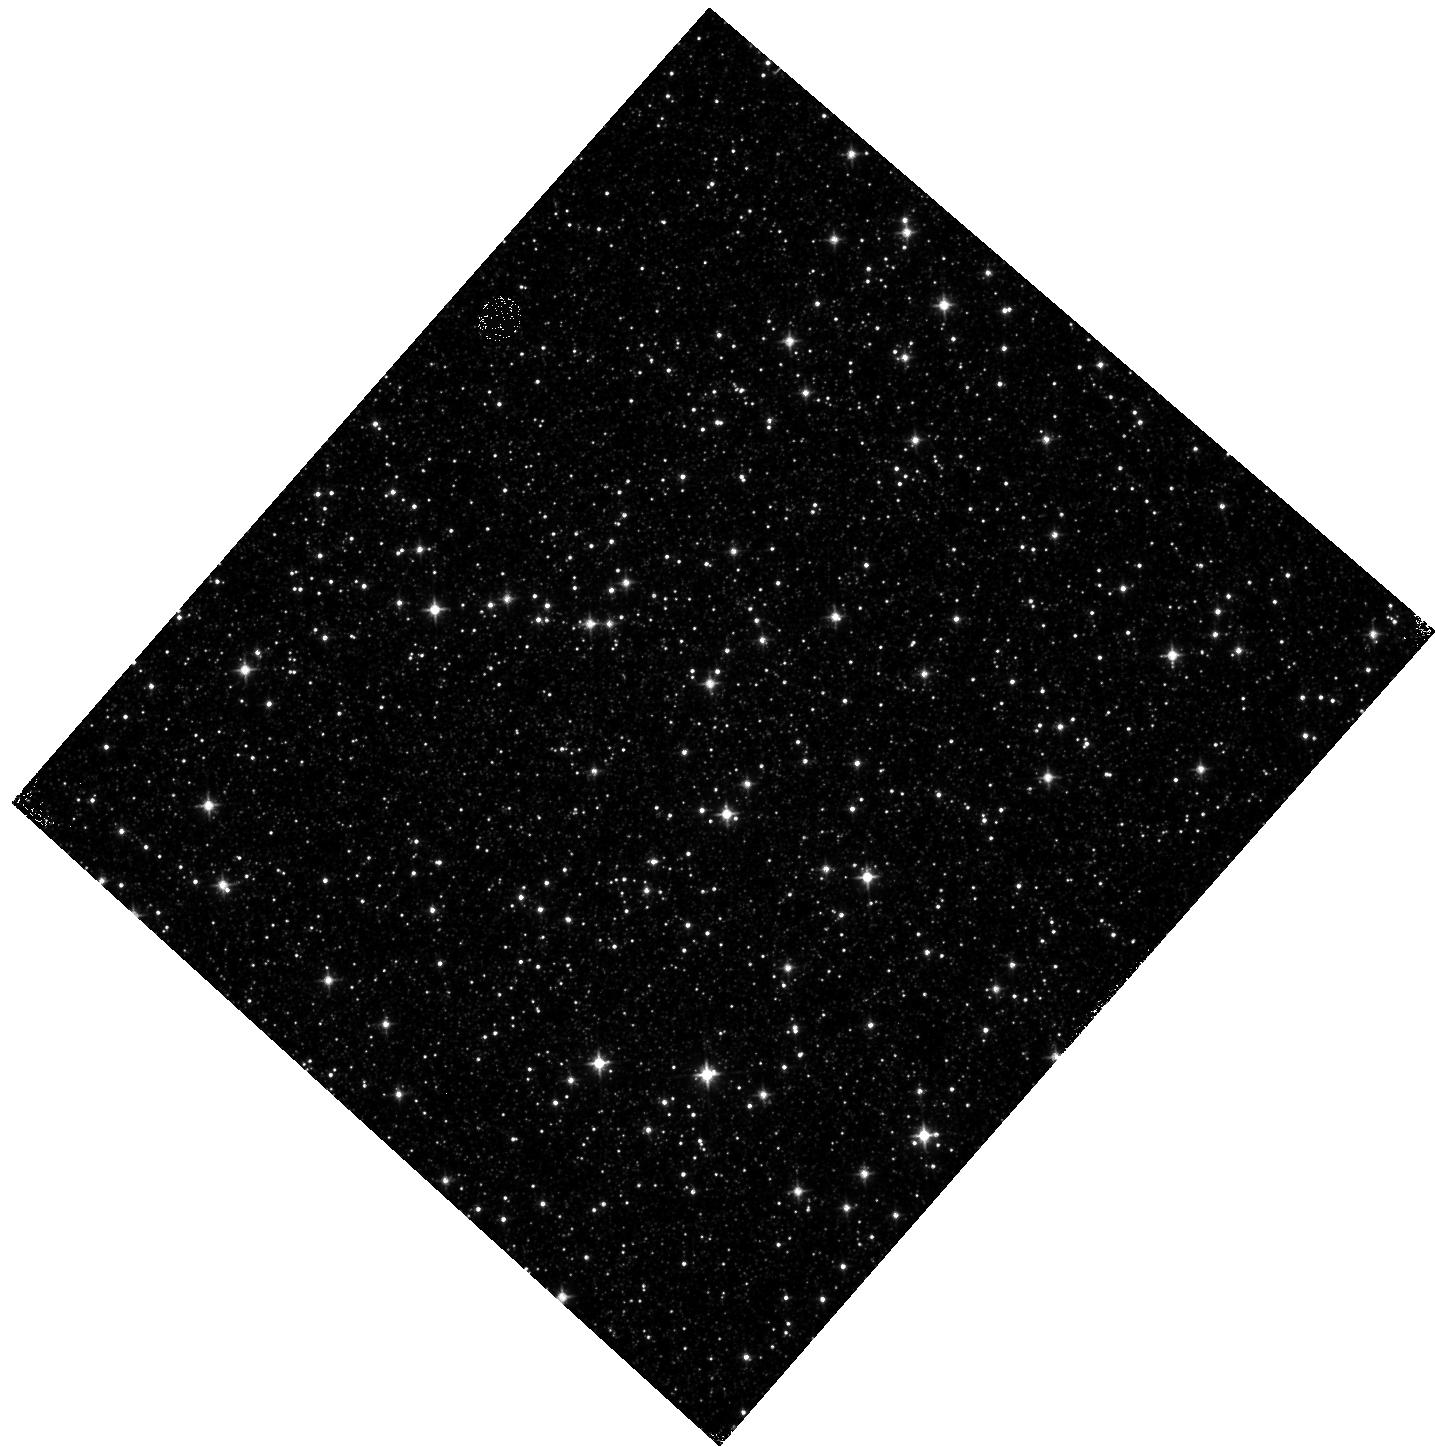
Target: OMEGACEN-1. Instrument: WFC3/IR. Filter: F110W. Exposure: 5 min. Observation ID: hst_14015_03_wfc3_ir_f110w_icrq03

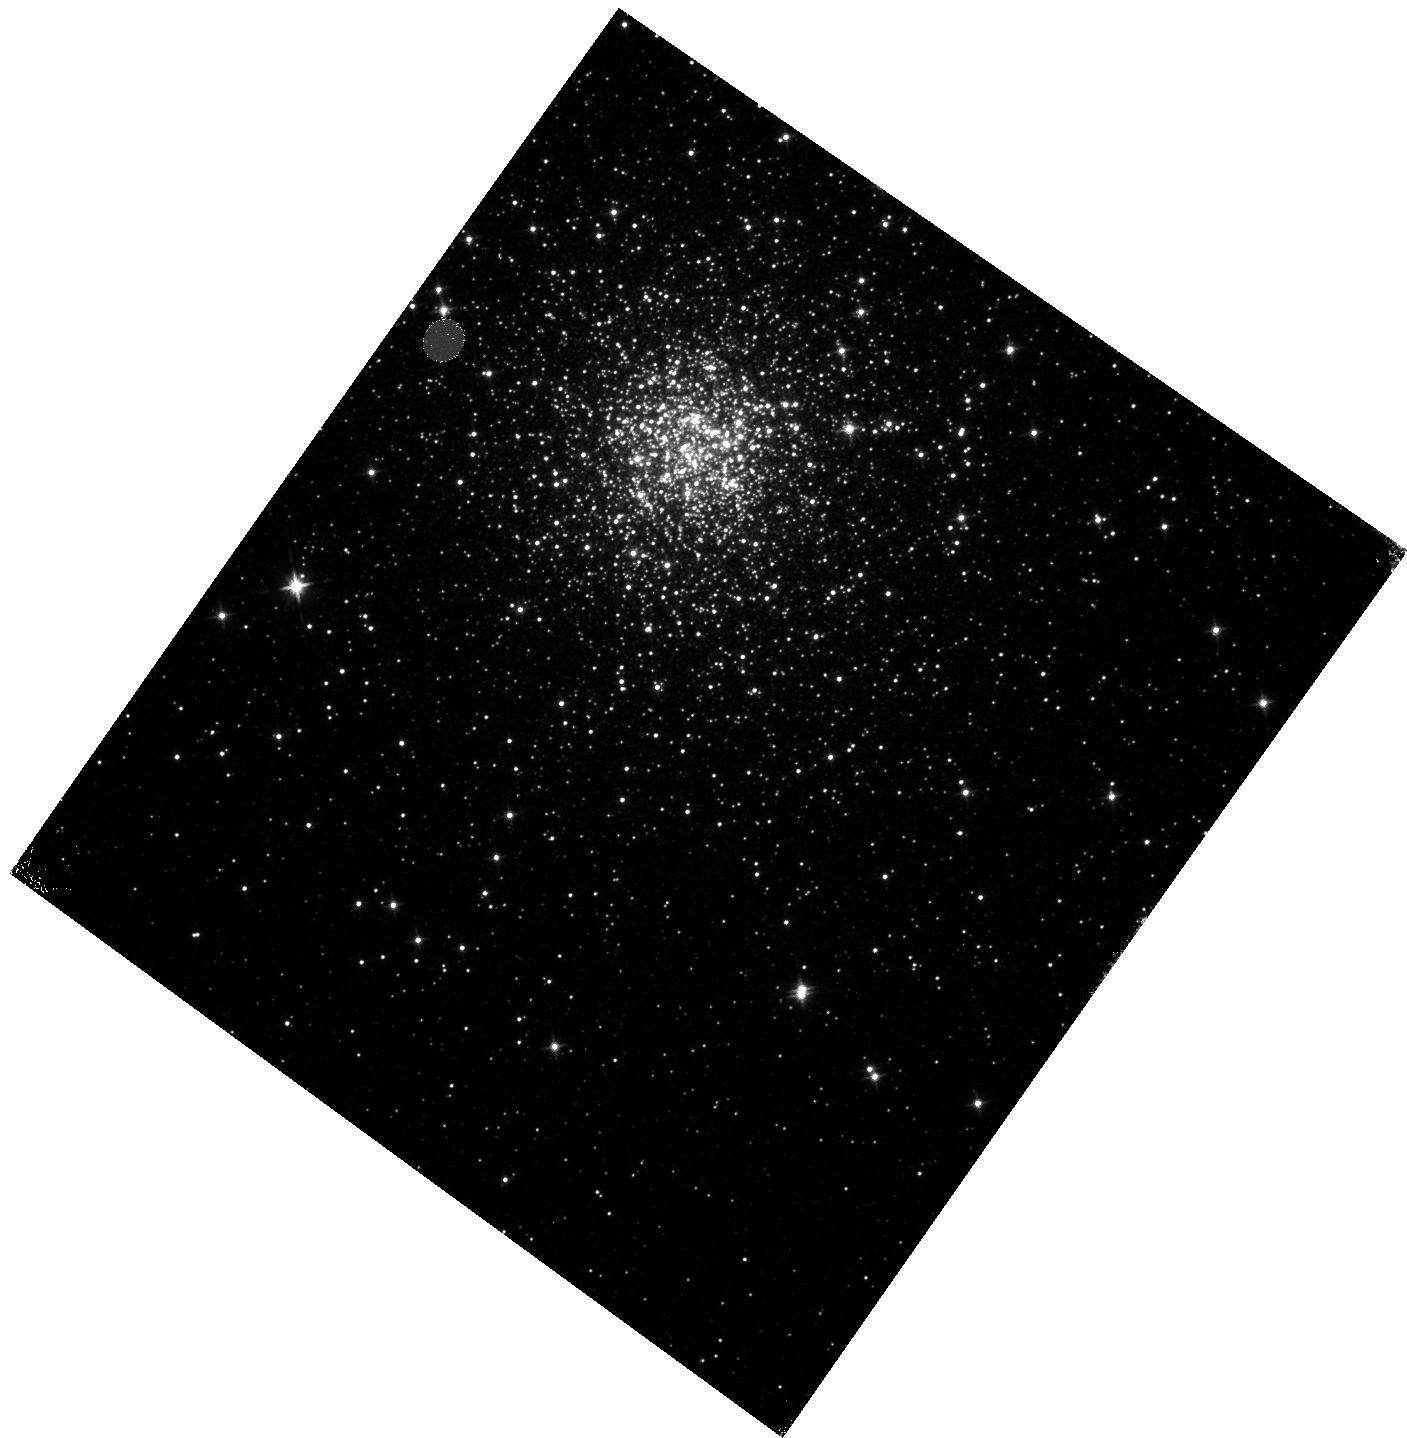
Target: TERZAN5-OFFSET. Instrument: WFC3/IR. Filter: F125W. Exposure: 13 min. Observation ID: hst_14015_11_wfc3_ir_f125w_icrq11

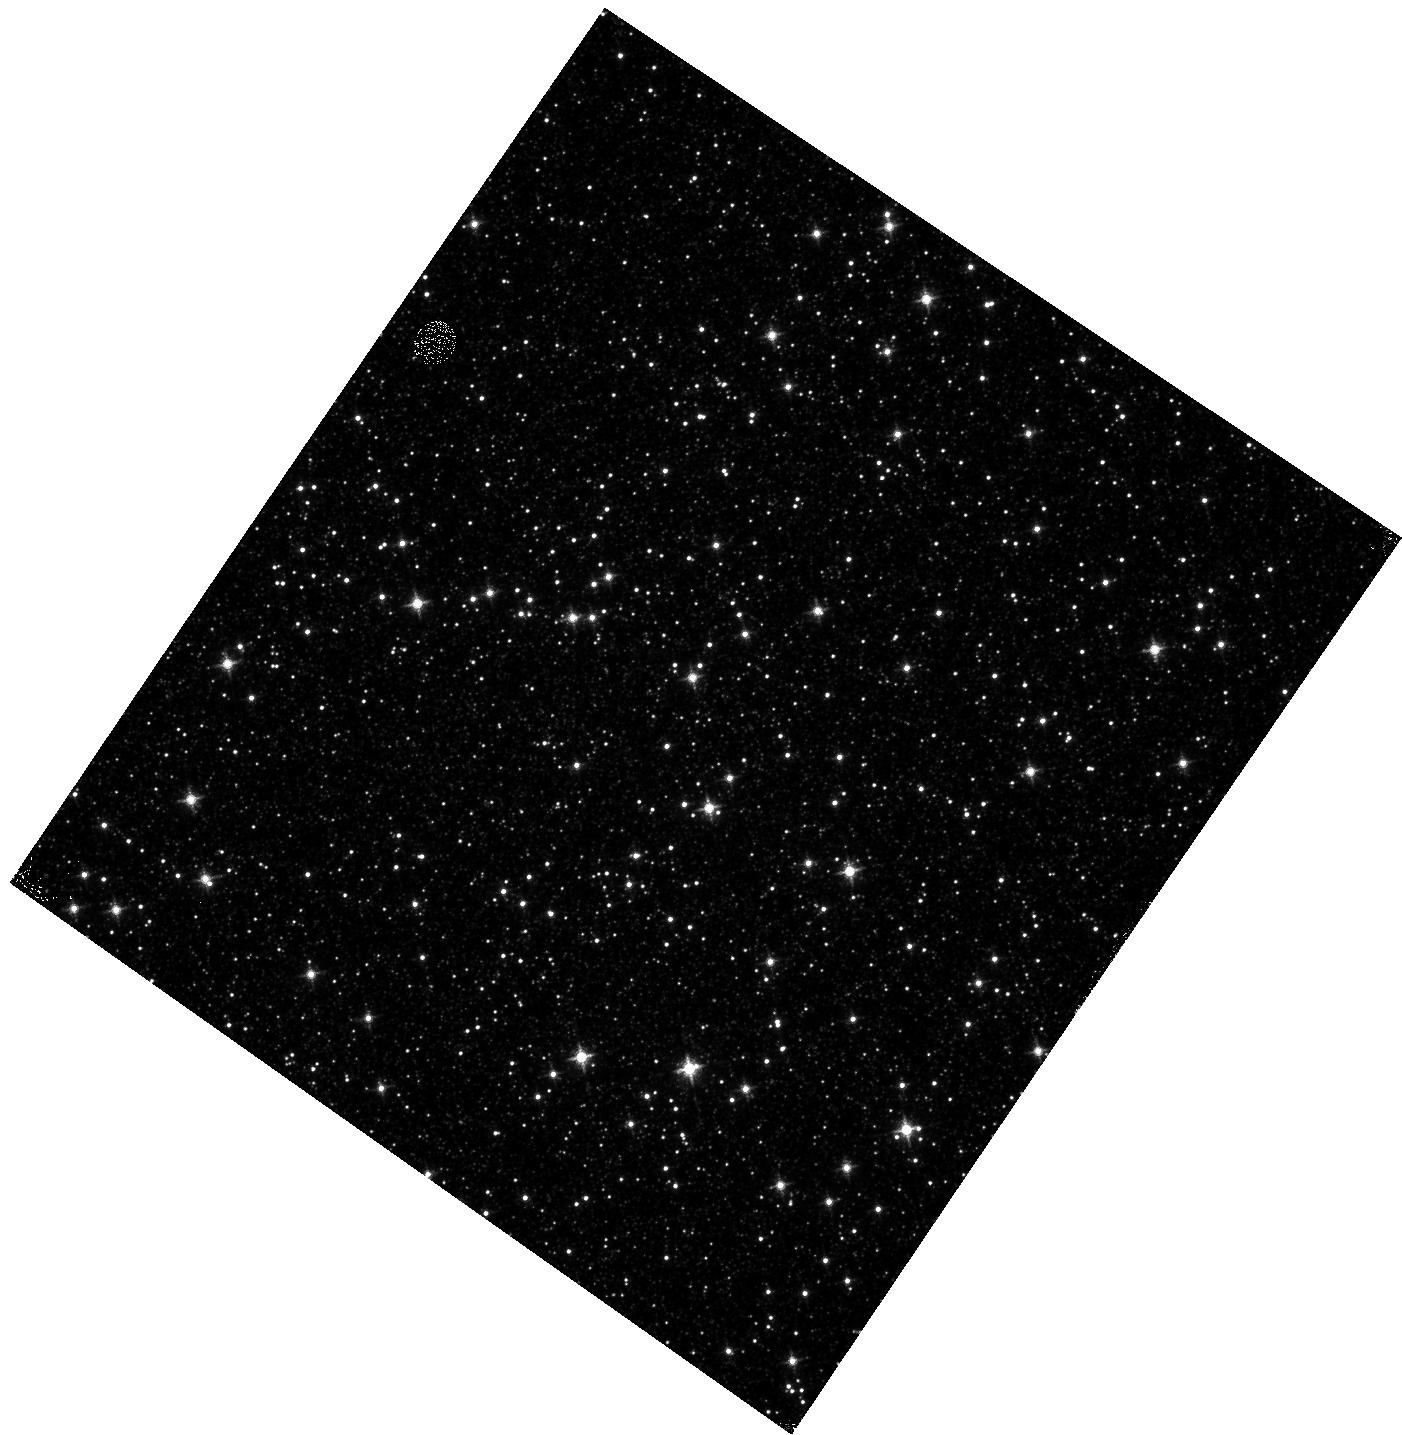
Target: OMEGACEN-1. Instrument: WFC3/IR. Filter: F126N. Exposure: 7 min. Observation ID: hst_14015_04_wfc3_ir_f126n_icrq04

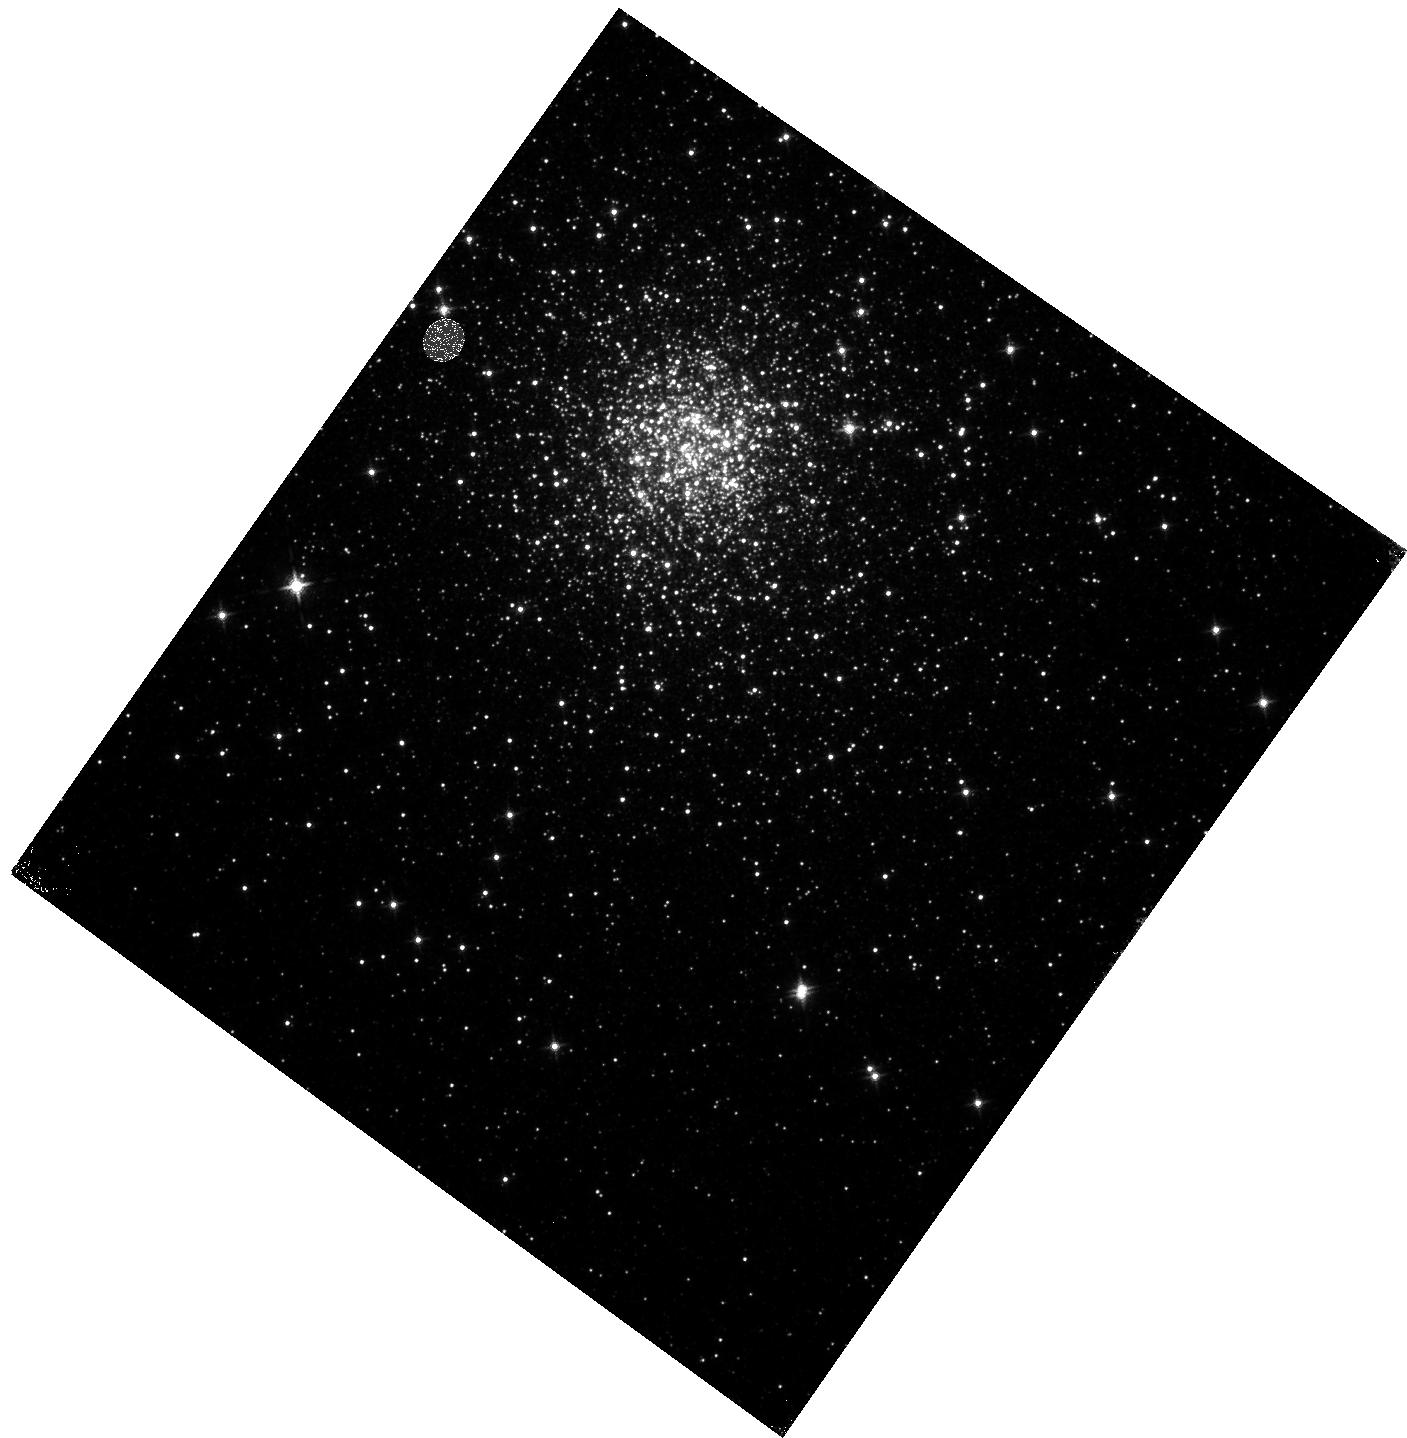
Target: TERZAN5-OFFSET. Instrument: WFC3/IR. Filter: F127M. Exposure: 23 min. Observation ID: hst_14015_12_wfc3_ir_f127m_icrq12

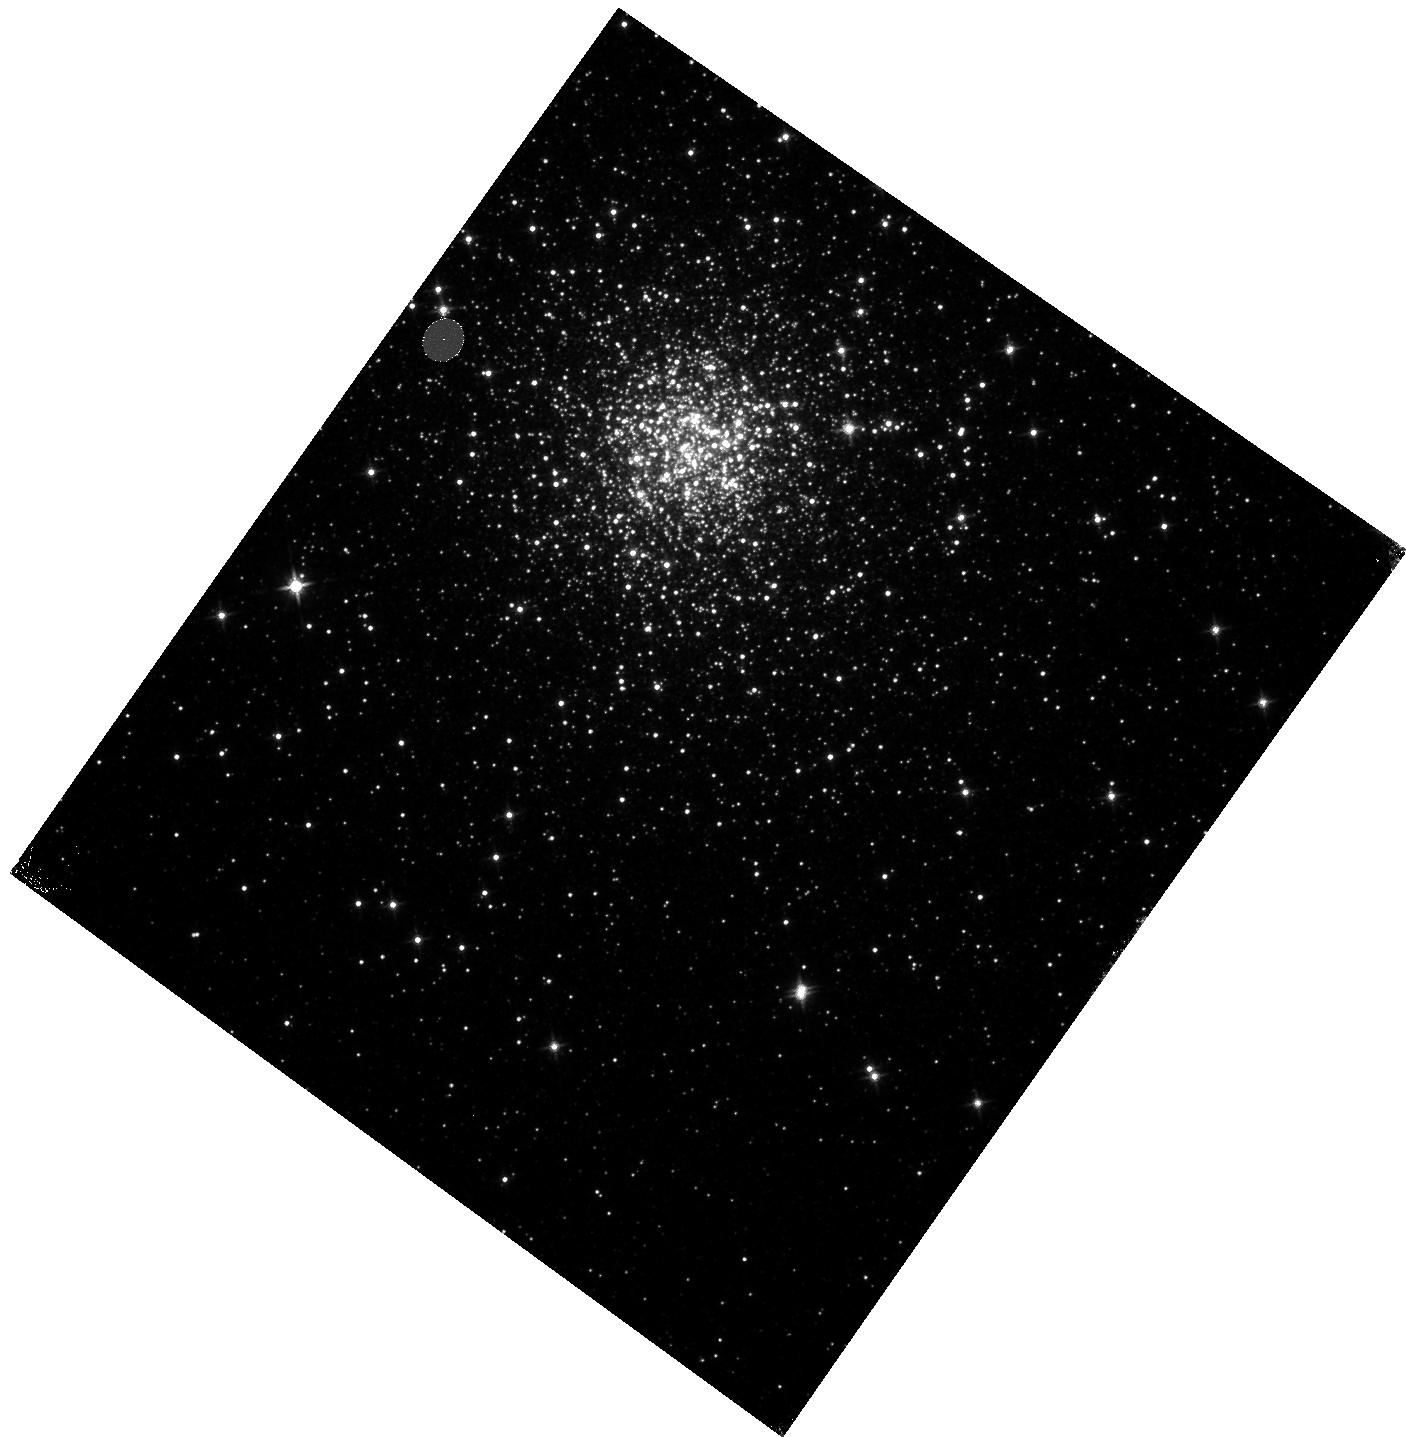
Target: TERZAN5-OFFSET. Instrument: WFC3/IR. Filter: F140W. Exposure: 3 min. Observation ID: hst_14015_10_wfc3_ir_f140w_icrq10

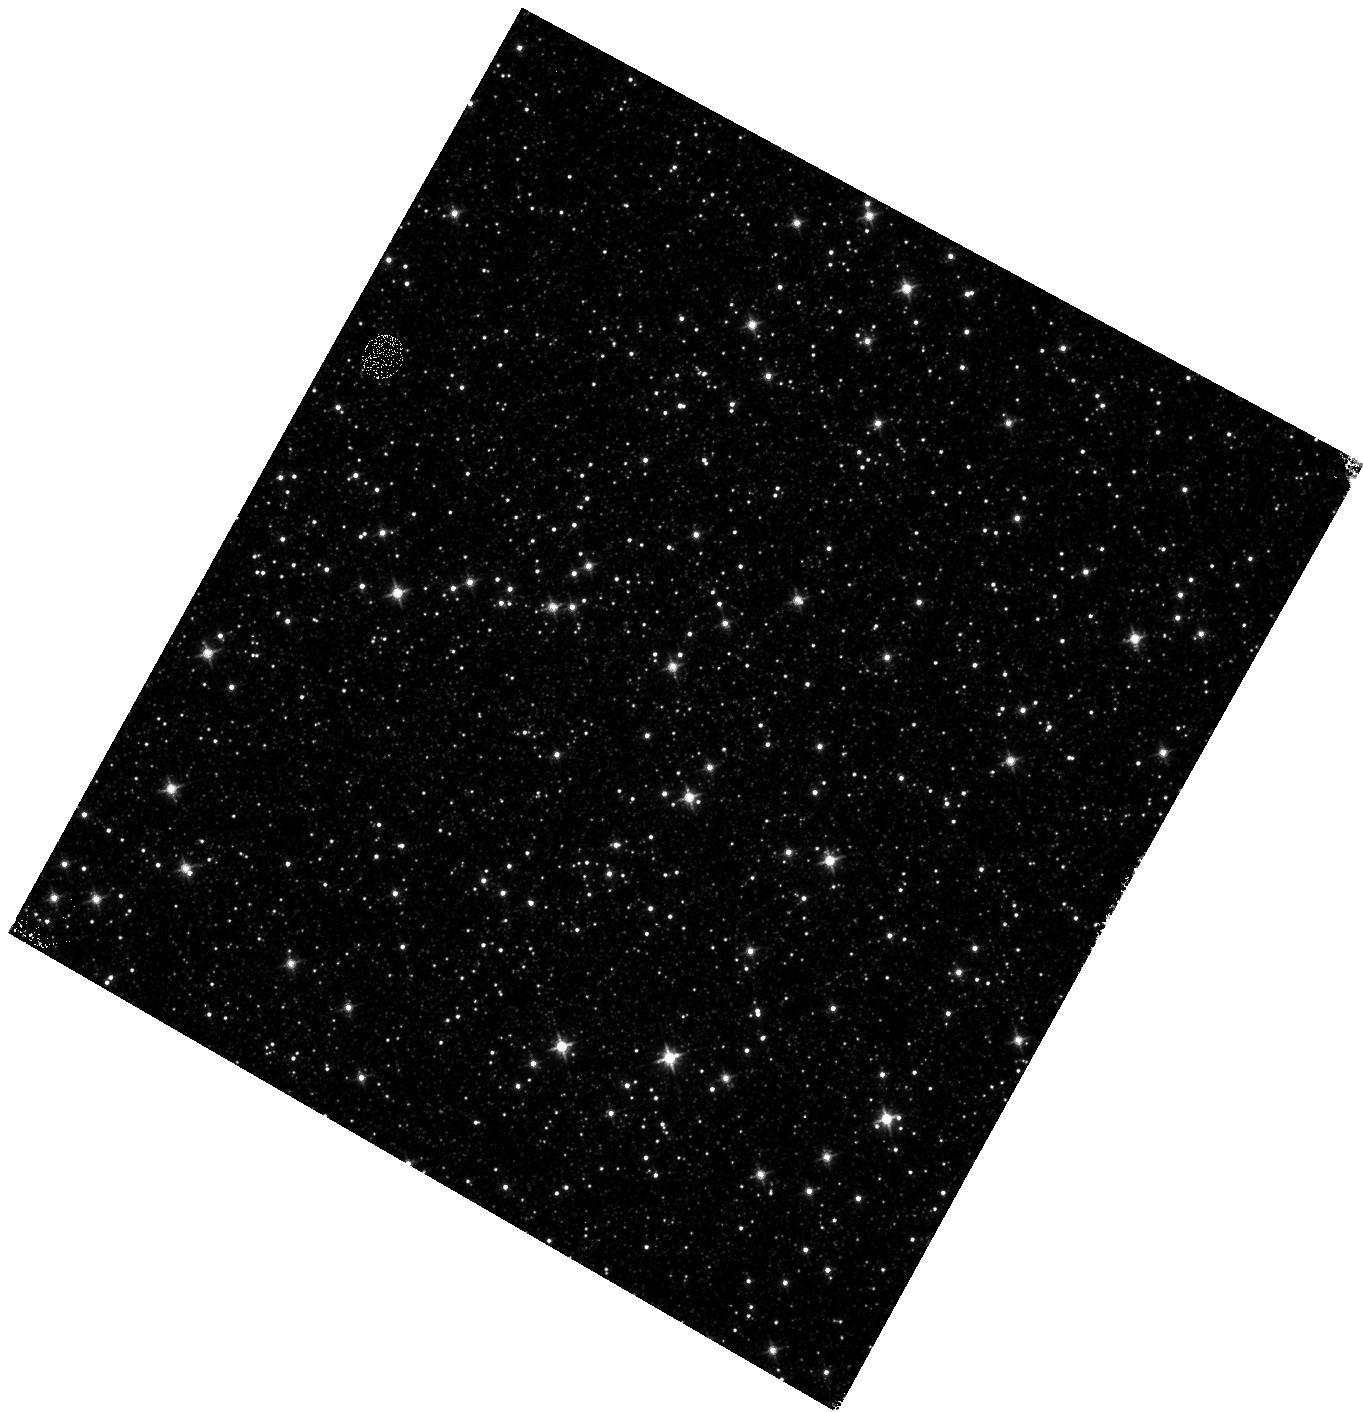
Target: OMEGACEN-1. Instrument: WFC3/IR. Filter: F125W. Exposure: 15 min. Observation ID: hst_14015_06_wfc3_ir_f125w_icrq06

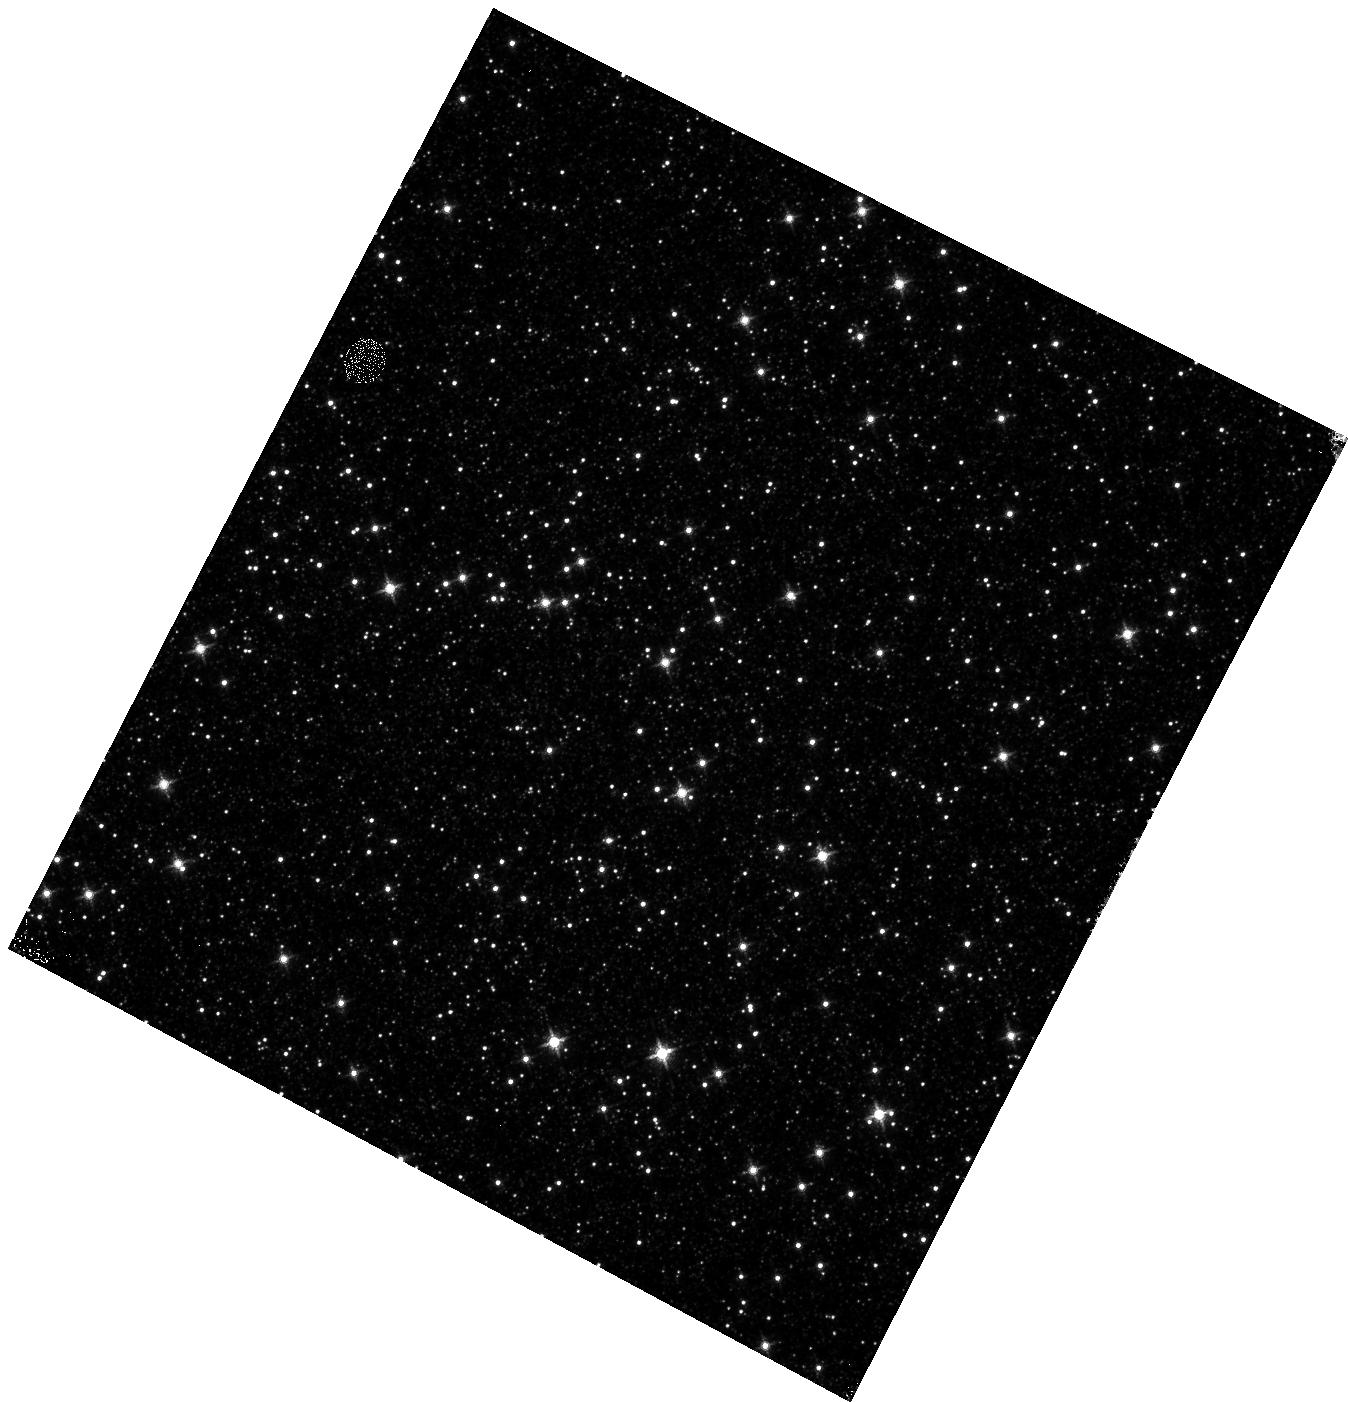
Target: OMEGACEN-1. Instrument: WFC3/IR. Filter: F127M. Exposure: 20 min. Observation ID: hst_14015_07_wfc3_ir_f127m_icrq07

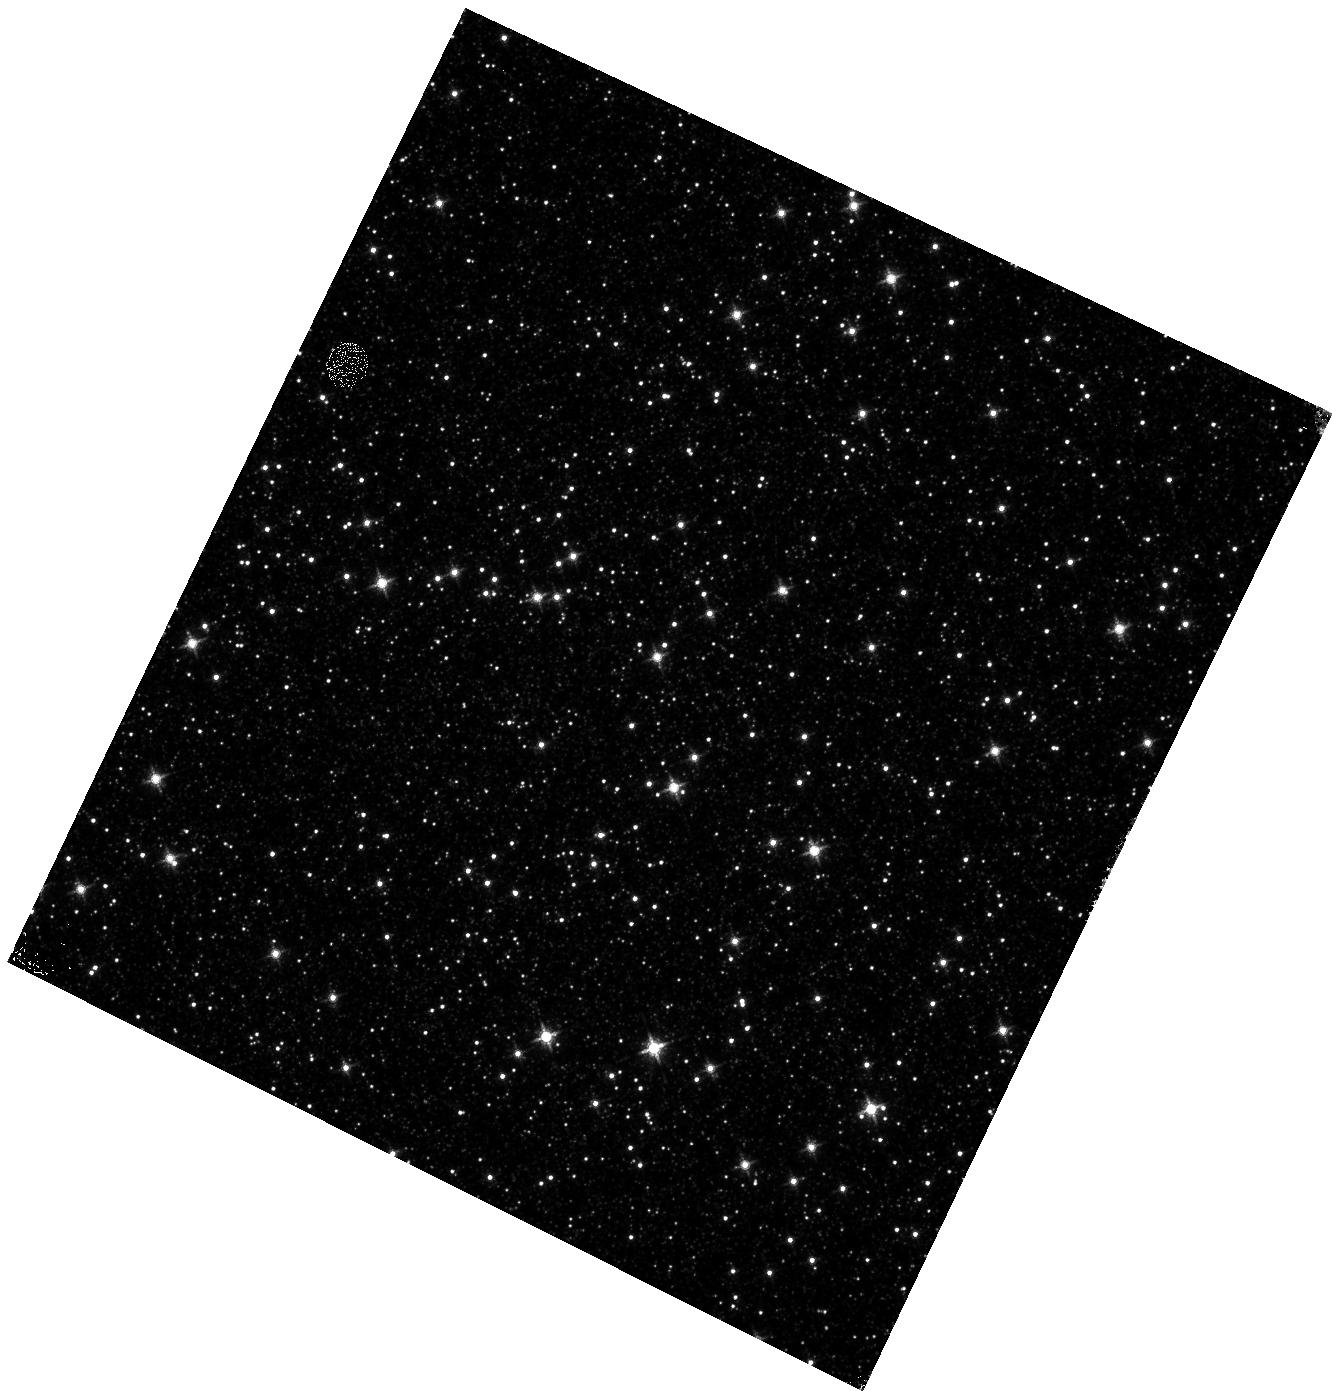
Target: OMEGACEN-1. Instrument: WFC3/IR. Filter: F127M. Exposure: 27 min. Observation ID: hst_14015_08_wfc3_ir_f127m_icrq08

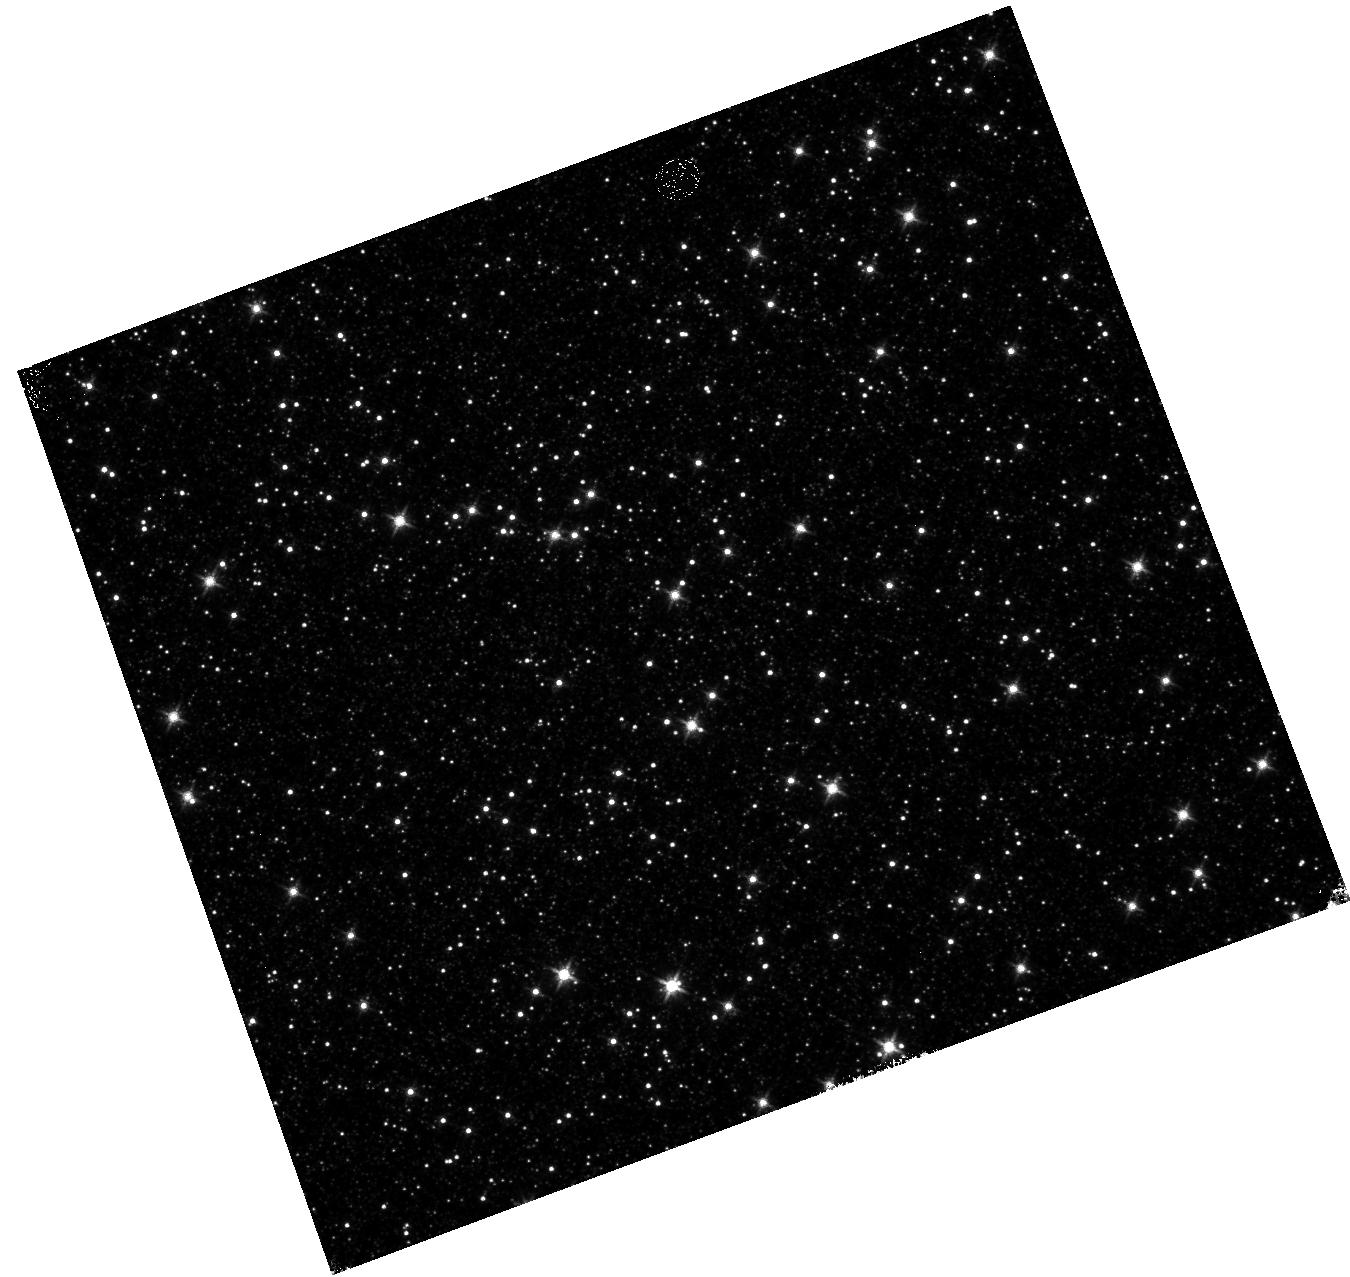
Target: OMEGACEN-1. Instrument: WFC3/IR. Filter: F140W. Exposure: 2 min. Observation ID: hst_14015_02_wfc3_ir_f140w_icrq02

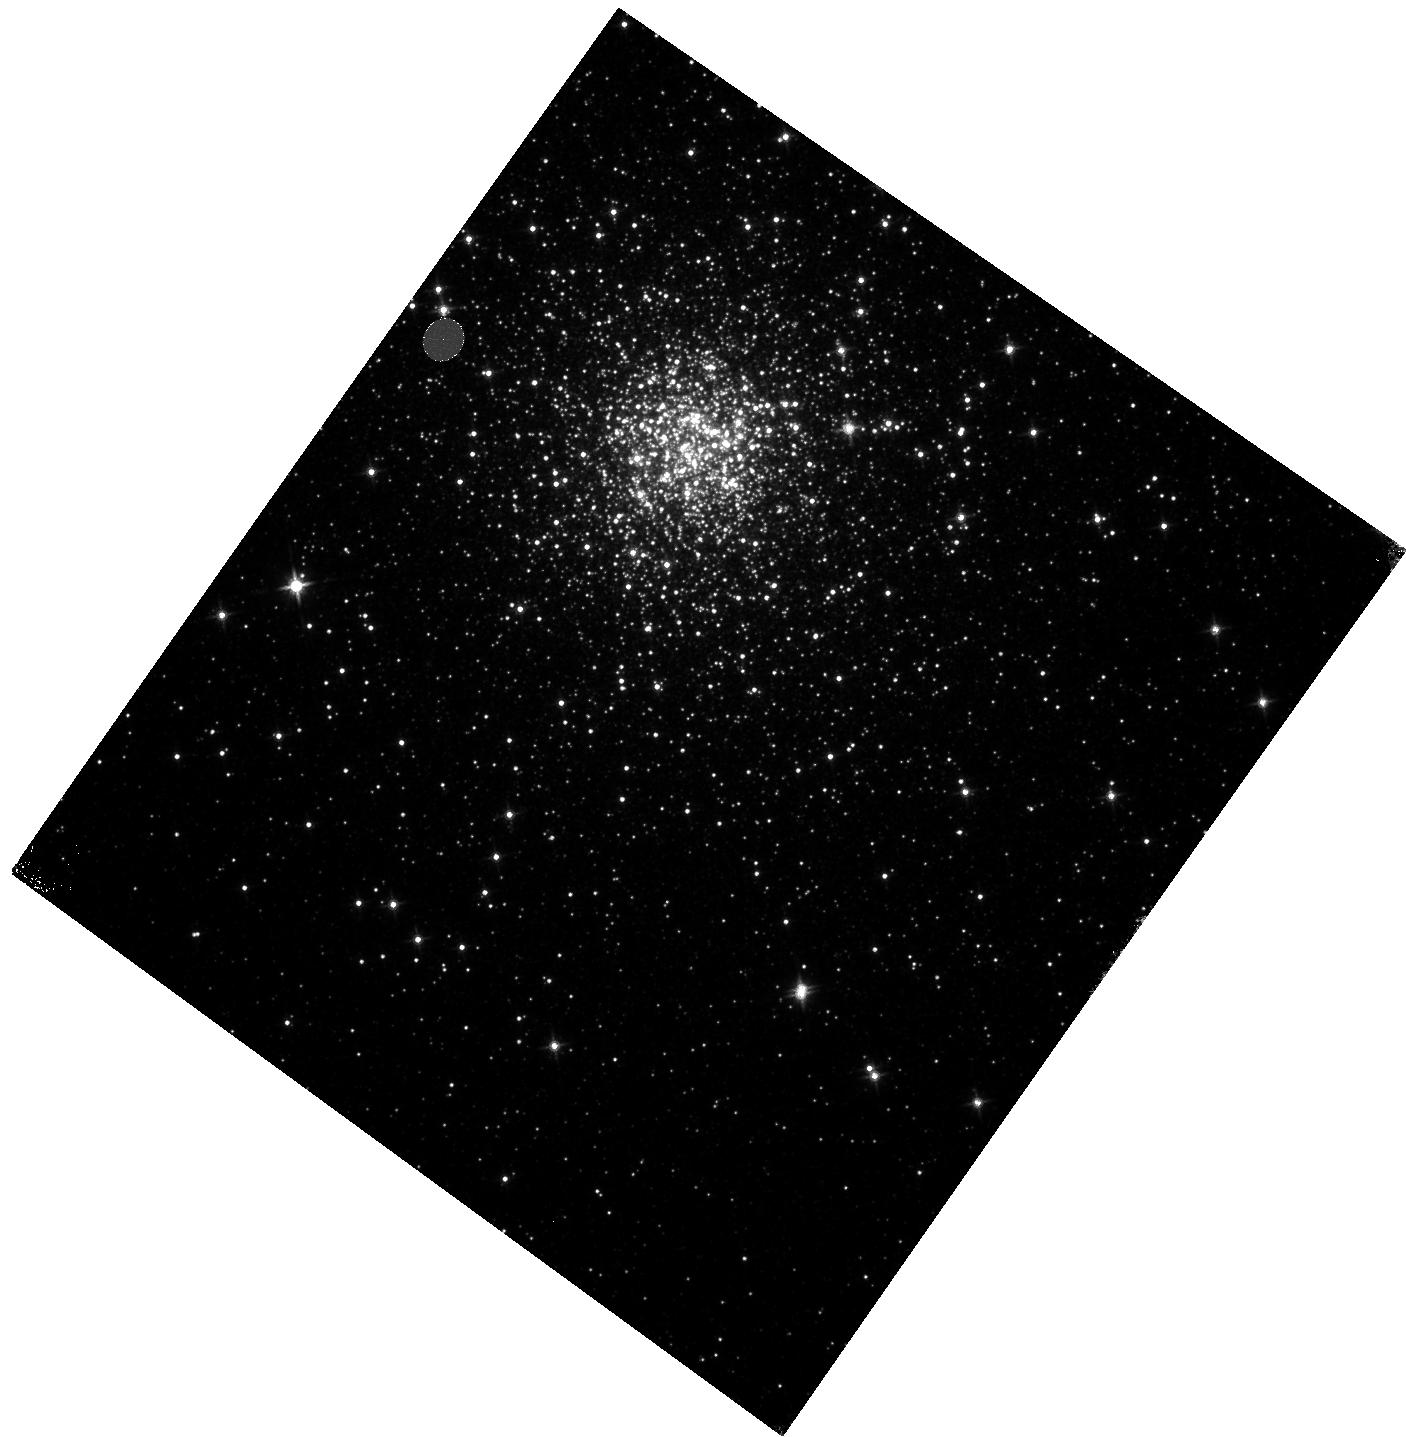
Target: TERZAN5-OFFSET. Instrument: WFC3/IR. Filter: F140W. Exposure: 2 min. Observation ID: hst_14015_09_wfc3_ir_f140w_icrq09

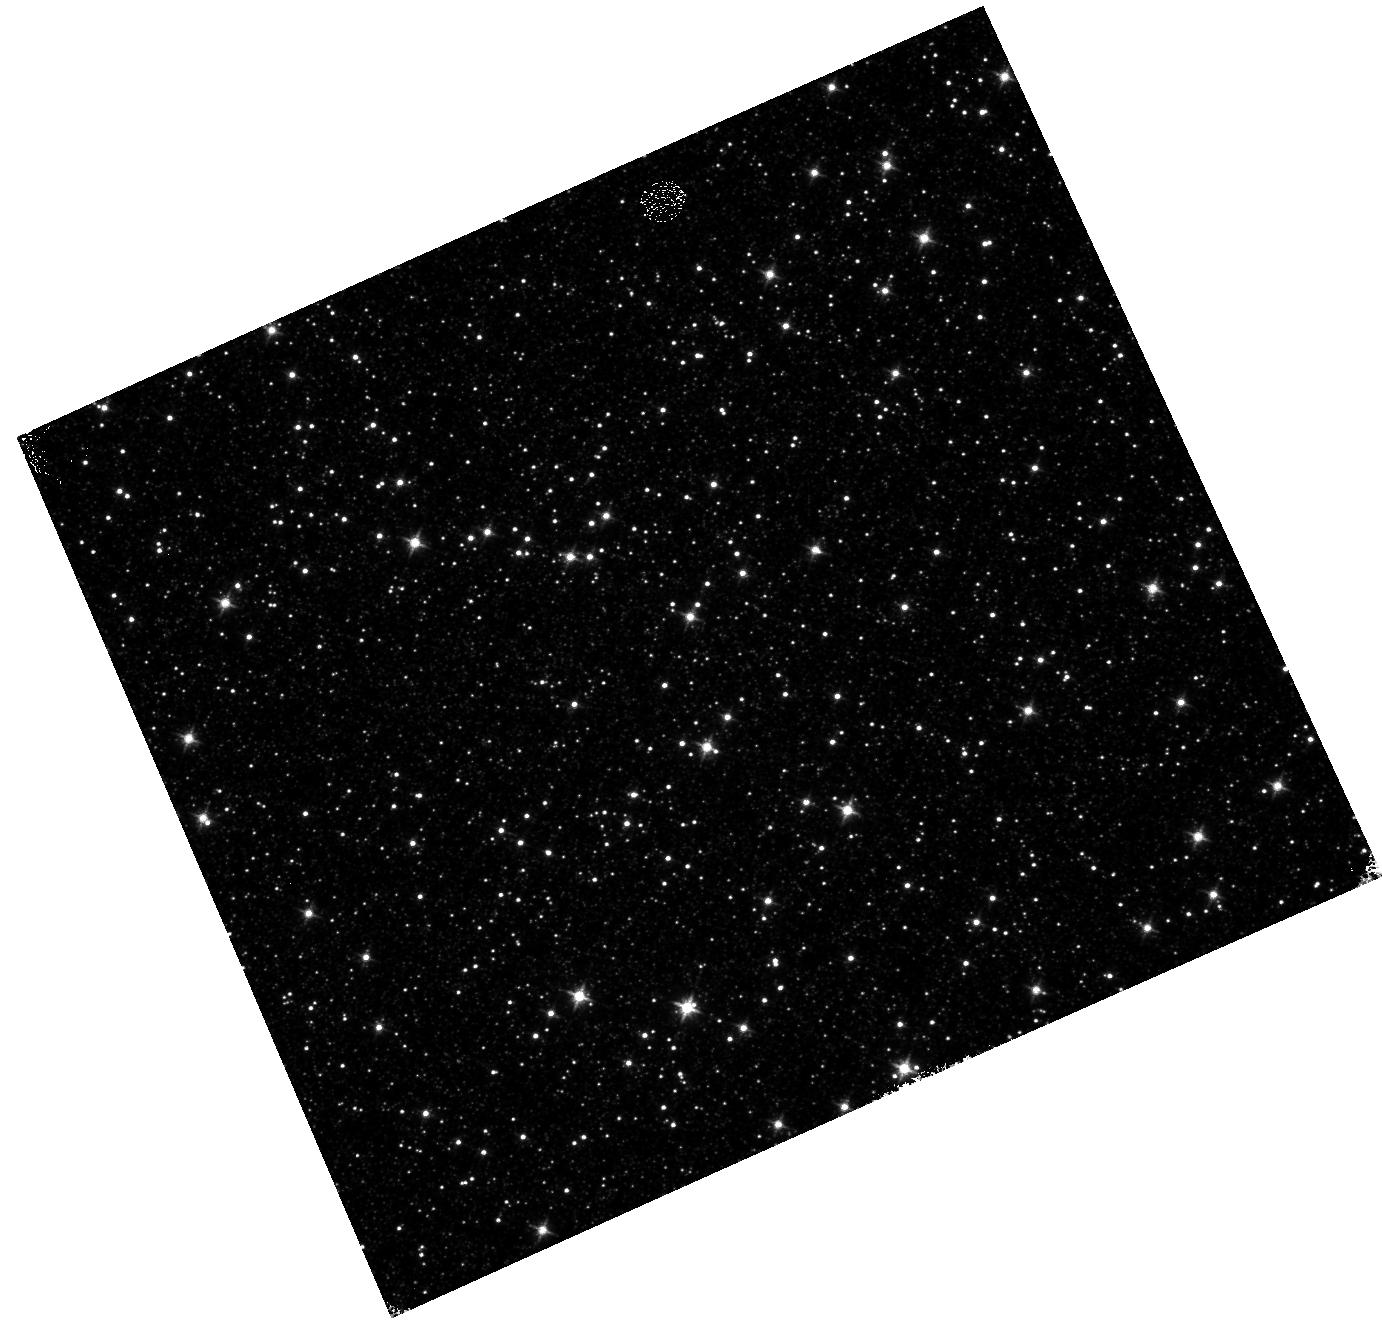
Target: OMEGACEN-1. Instrument: WFC3/IR. Filter: F125W. Exposure: 10 min. Observation ID: hst_14015_05_wfc3_ir_f125w_icrq05

Refining the WFC3/IR Persistence model (PI: Long, Knox S.)

The HgCdTe IR array on WFC3 shows persistence, faint after images of earlier exposures which saturate or nearly saturate pixels in the array. This purpose of this program is to refine a model of persistence which characterizes the persistence in terms of the degree of saturation and exposure duration of the earlier image, and the time sense the exposure was taken. Each visit consists of a single exposure of a fairly crowded star field, followed by a series of dark exposures in which the persistence will be measured and characterized.